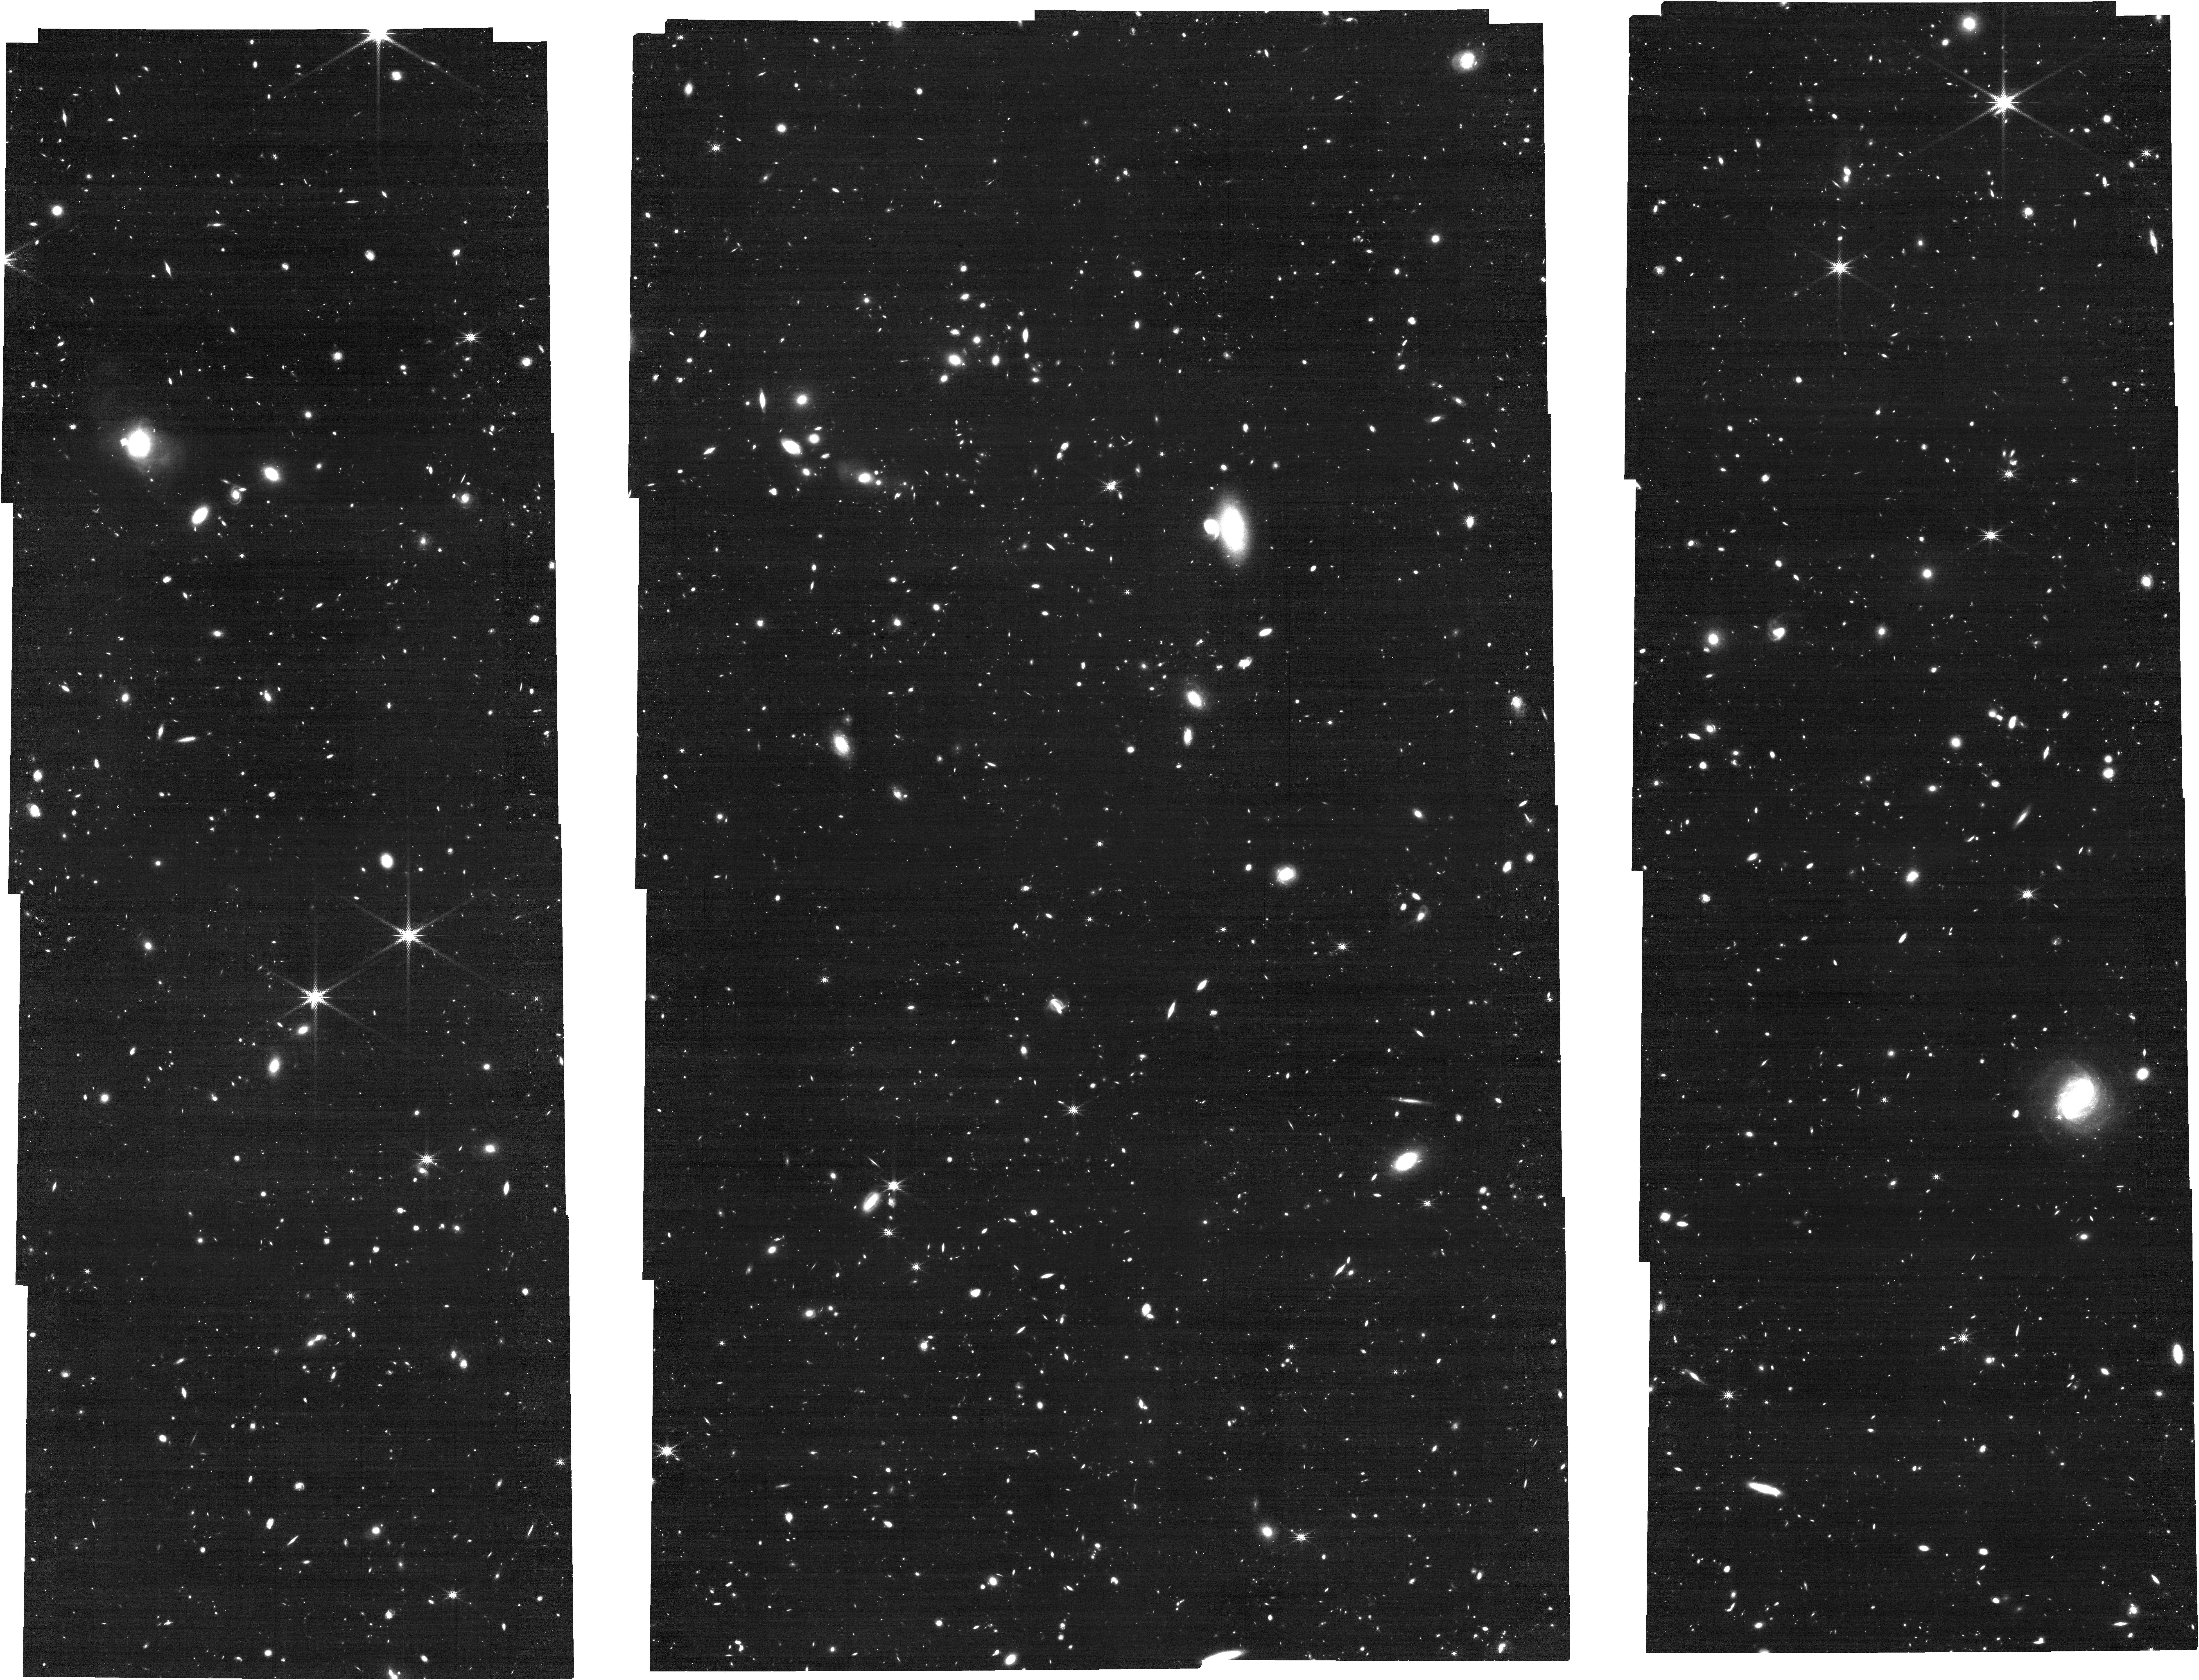
Target: PSOJ359-06. Instrument: NIRCAM. Filter: F335M. Exposure: 1.7 h. Observation ID: jw04092-o001_t001_nircam_clear-f335m

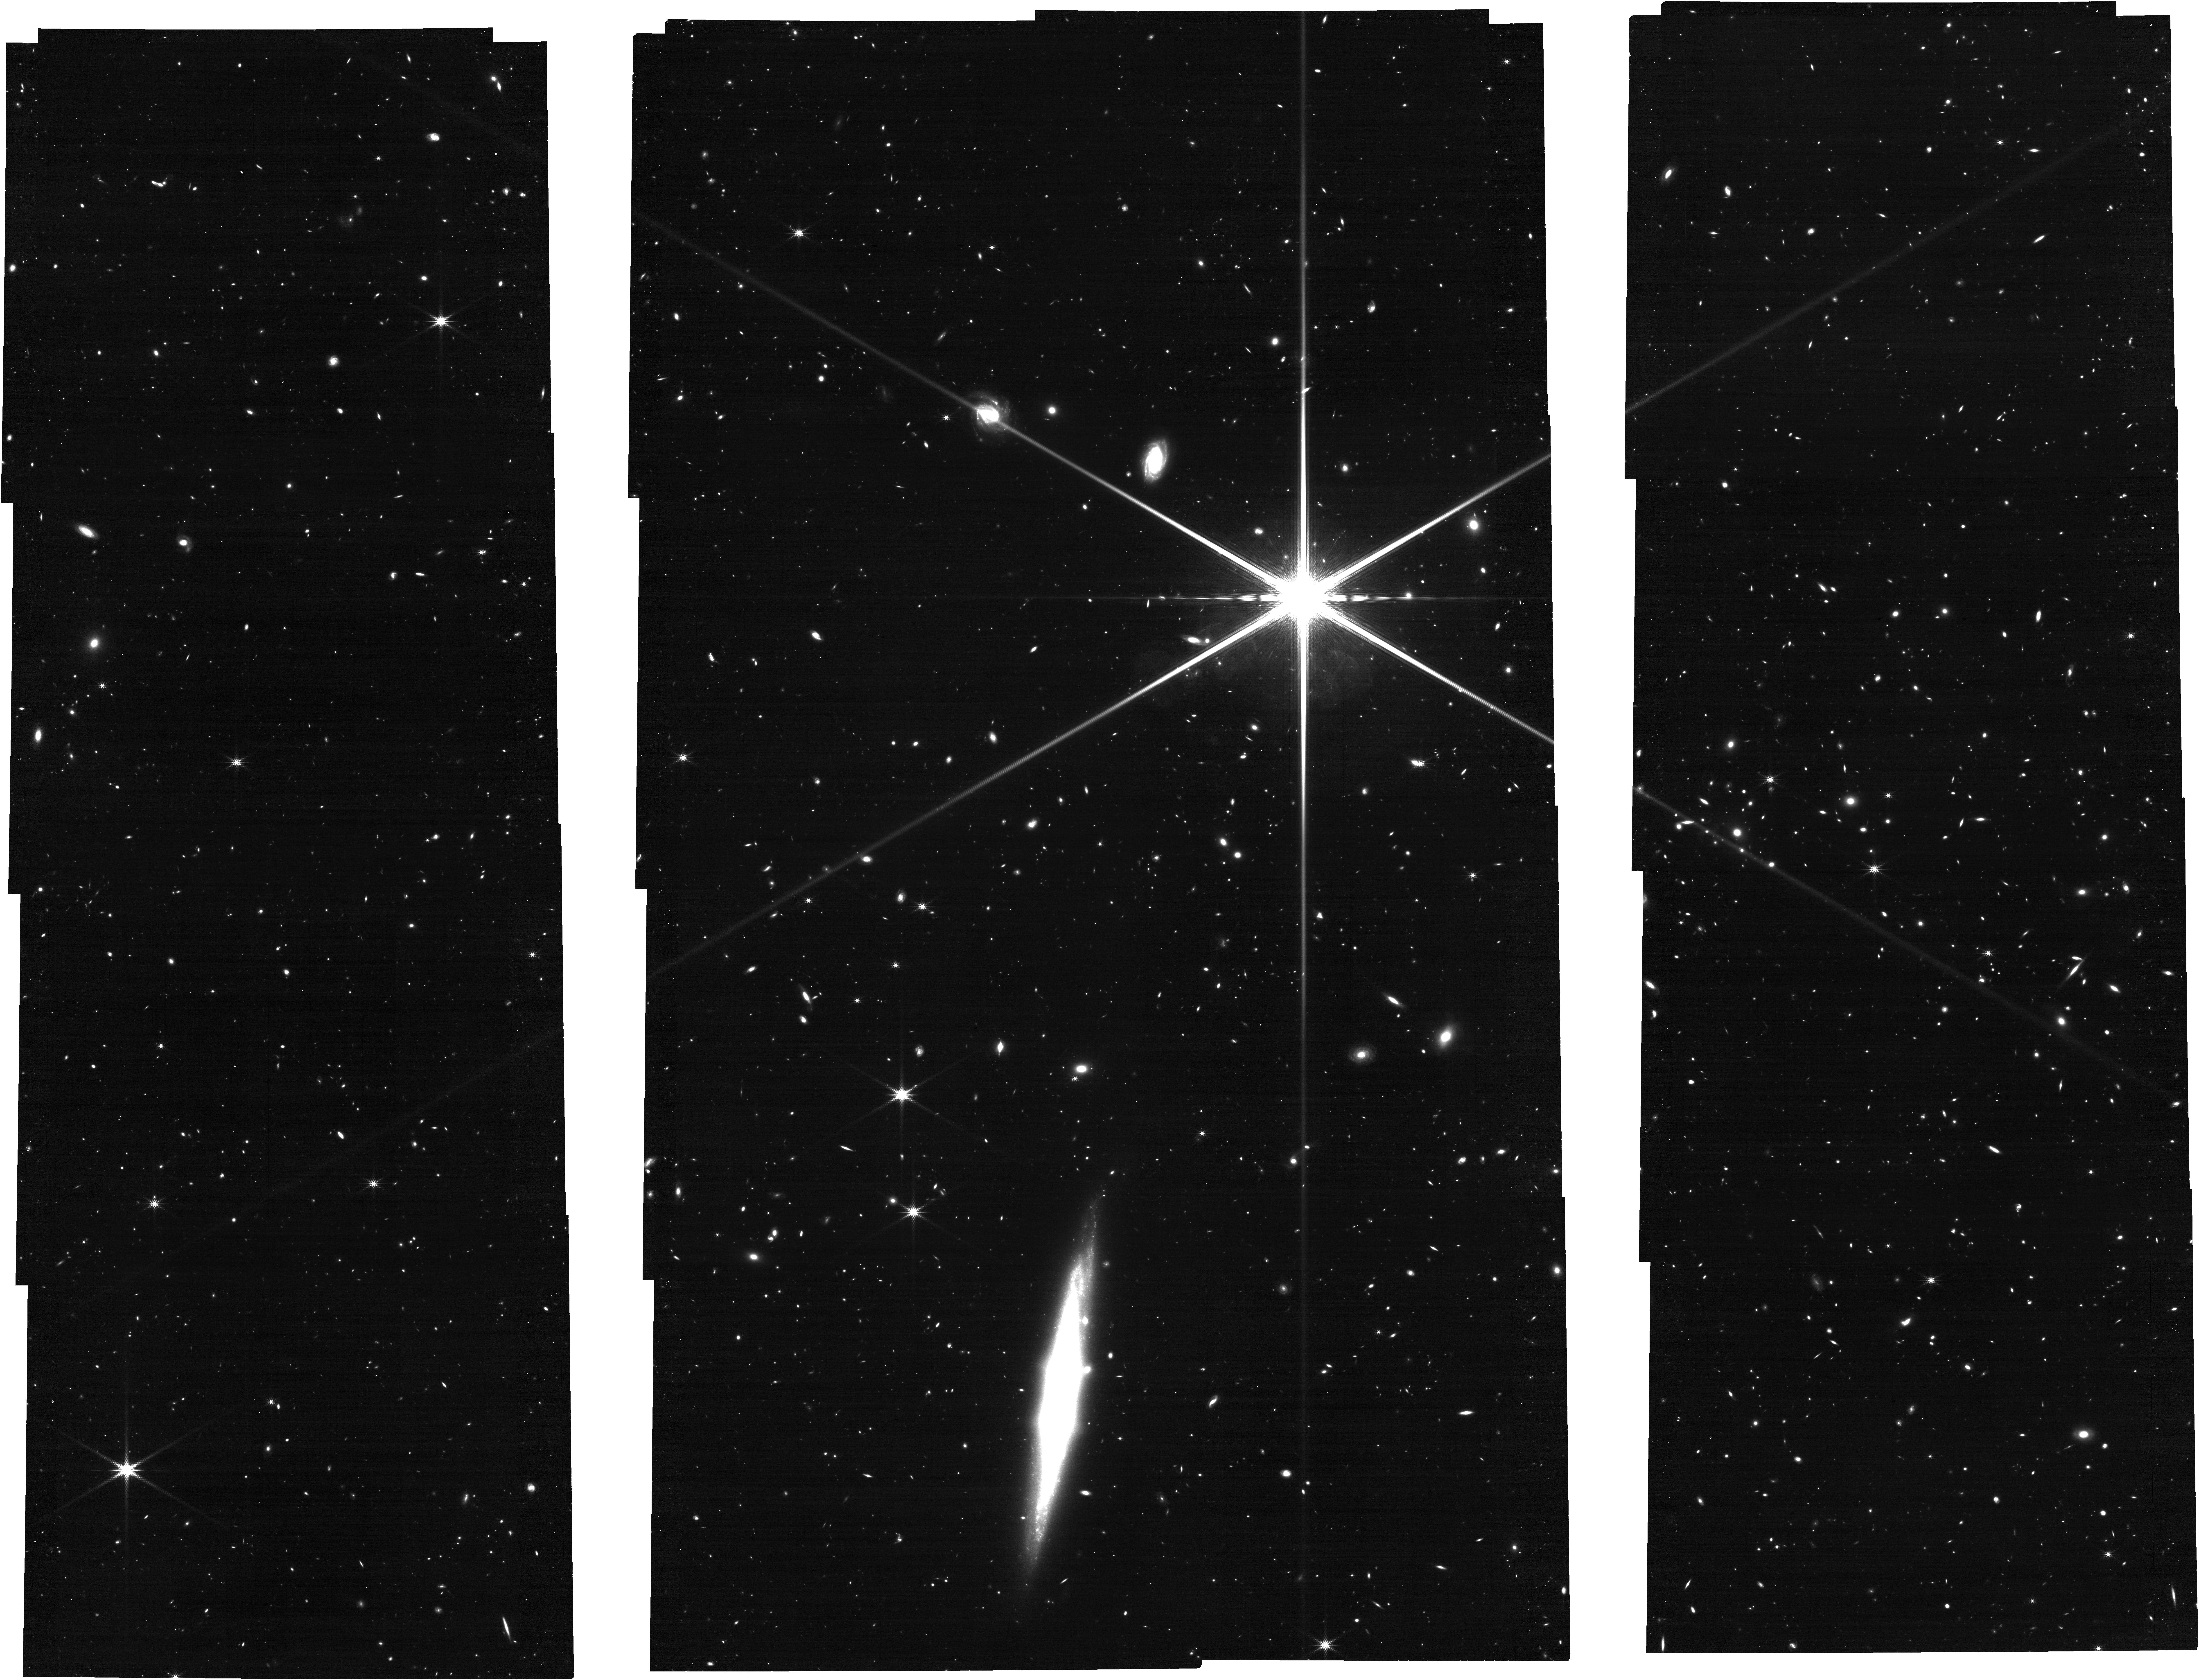
Target: SDSSJ1306+0356. Instrument: NIRCAM. Filter: F335M. Exposure: 1.7 h. Observation ID: jw04092-o002_t002_nircam_clear-f335m

How Does Reionization End? A Search for [O III] Emitters in the Most Transparent Regions of the IGM Near Redshift Six (PI: Becker, George D)

Multiple observations now indicate that reionization ended well below z=6, opening the door to new and more detailed tests of reionization models. One such test concerns the relationship between IGM opacity and density near the end of reionization. Late-reionization models predict that quasar Lyman-alpha forest opacities near z=6 should anti-correlate with line-of-sight density due to UV background fluctuations and/or absorption by the last islands of neutral gas. This picture has been supported by Lyman-alpha emitter (LAE) surveys along high-opacity lines of sight, which have found that giant Lyman-alpha troughs are associated with galaxy under-densities. Recently, however, LAE surveys have indicated that the lowest-opacity sightlines at these redshifts also trace under-densities, contrary to expectations. This tension suggests that either the LAEs are missing some high-density regions or important aspects of the reionization process are missing from the models. To address this, we will use NIRCam WFSS to search for [O III] emitters along two quasar lines of sight with the lowest-known Lyman-alpha forest opacities near z=6, regions that have previously been surveyed for LAEs. The [O III] emitters will provide a sensitive and independent tracer of the large-scale densities in these volumes. Conclusively showing that these low-opacity sight lines correspond to cosmic under-densities would have important implications for our understanding of how reionization ends.